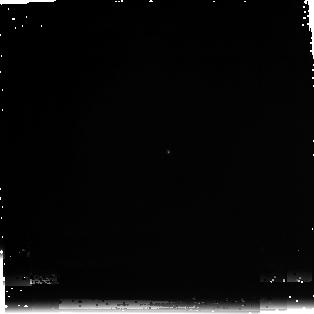
Target: SNAP-2
Instrument: NICMOS/NIC3
Filter: F222M
Exposure: 29 min
Observation ID: n97u020d0

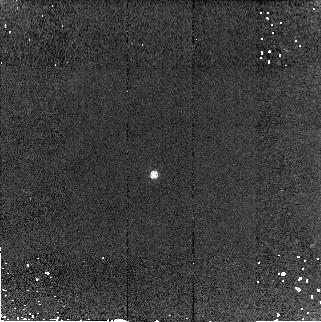
Target: WD1657+343
Instrument: NICMOS/NIC2
Filter: F160W
Exposure: 5 min
Observation ID: n97u03070

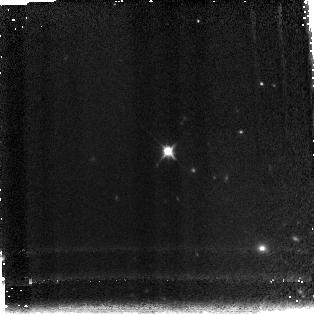
Target: SNAP-2
Instrument: NICMOS/NIC3
Filter: F150W
Exposure: 7 min
Observation ID: n97u020c0

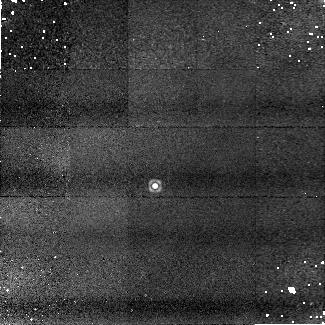
Target: WD1657+343
Instrument: NICMOS/NIC1
Filter: F165M
Exposure: 13 min
Observation ID: n97u03050

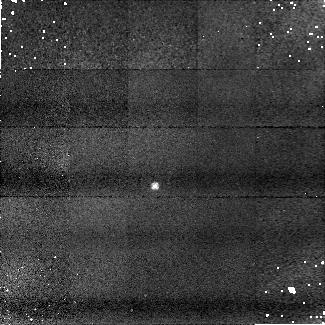
Target: WD1657+343
Instrument: NICMOS/NIC1
Filter: F090M
Exposure: 9 min
Observation ID: n97u03010

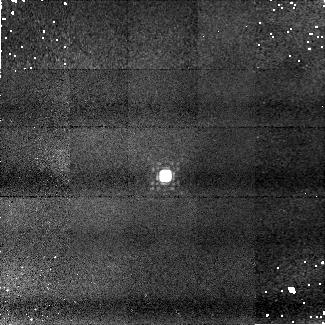
Target: SNAP-2
Instrument: NICMOS/NIC1
Filter: F145M
Exposure: 9 min
Observation ID: n97u02030

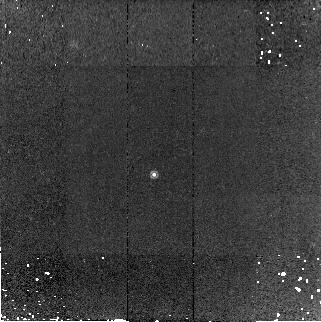
Target: WD1657+343
Instrument: NICMOS/NIC2
Filter: F180M
Exposure: 15 min
Observation ID: n97u03090

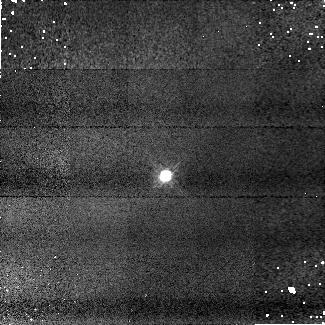
Target: SNAP-2
Instrument: NICMOS/NIC1
Filter: F110W
Exposure: 4 min
Observation ID: n97u02020

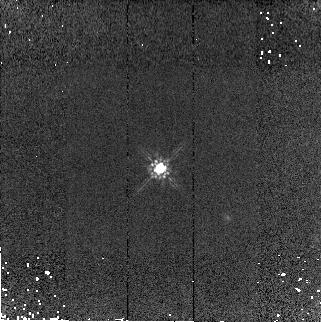
Target: SNAP-2
Instrument: NICMOS/NIC2
Filter: F160W
Exposure: 4 min
Observation ID: n97u02070

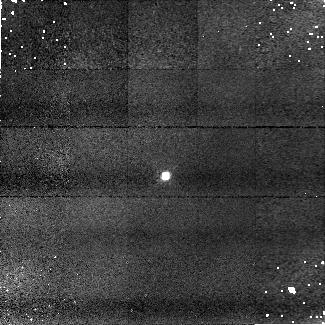
Target: SNAP-2
Instrument: NICMOS/NIC1
Filter: F090M
Exposure: 7 min
Observation ID: n97u02010

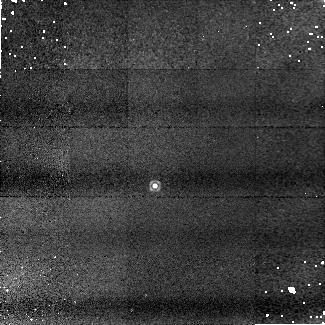
Target: WD1657+343
Instrument: NICMOS/NIC1
Filter: F145M
Exposure: 9 min
Observation ID: n97u03030

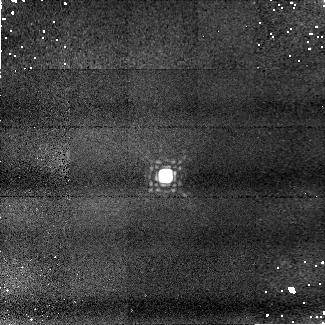
Target: SNAP-2
Instrument: NICMOS/NIC1
Filter: F165M
Exposure: 13 min
Observation ID: n97u02050

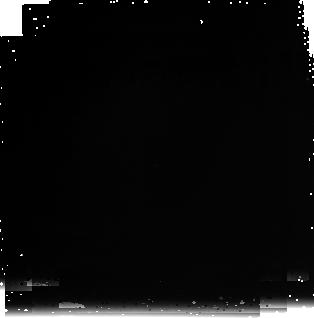
Target: WD1657+343
Instrument: NICMOS/NIC3
Filter: F222M
Exposure: 30 min
Observation ID: n97u030c0

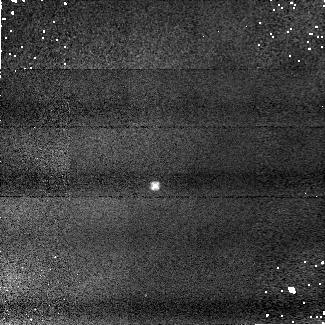
Target: WD1657+343
Instrument: NICMOS/NIC1
Filter: F110W
Exposure: 3 min
Observation ID: n97u03020

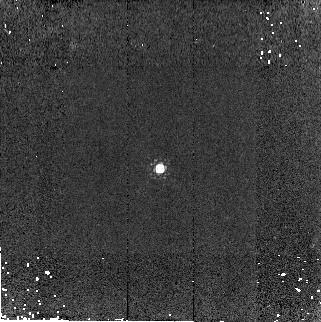
Target: SNAP-2
Instrument: NICMOS/NIC2
Filter: F180M
Exposure: 9 min
Observation ID: n97u02090

Extreme count rates linearity test for NICMOS (PI: de Jong, Roelof S.)

This NICMOS calibration proposal tests the linearity of the detectors at count rates falling at the low and high extremes of what is feasible. This program is a response to the discovery that grism observations obtained with NIC3 show a systematic offset from spectra taken with STIS and ACS in the 0.8-1.0 micron overlap region. The observations are consistent with a NIC3 sensitivity that depends on incident flux, i.e. count rate. By observing one bright star (BD+17D4708, the Sloan Digital Sky Survey absolute standard) and two faint stars (SNAP-2, a solar analog star; WD1657+343, a white dwarf) in a number of filters we will check whether this is an intrinsic feature of the all NICMOS detectors, something intrinsic to NIC3, or a result of a not understood effect of the grism observations. We will furthermore be able to test whether the effect has a wavelength dependence. The data will be reduced in exactly the same fashion as has been done before for the photometric calibration program, so a direct comparison with previous data can be made. In addition, we will obtain extra spectroscopic data on WD1657+343, the faintest and best modeled white dwarf of the stars on which the original discovery of the non-linearity was made. This will reduce the errors in this spectrum from 5% to 2% and will allow a better estimate of the effect. In order to ease scheduling, there are no time constraints specified in the proposal. However, because of the potentially important implications of this effect, it is very important that these orbits be scheduled as soon as possible. They could be critical for the proper calibration of NICMOS The targets have visibility 1) BD+17D4708: 16 Apr - 17 Jan 2) SNAP-2: 3 Feb-1 Mar 3) WD1657+343: 3 Feb-26 Feb